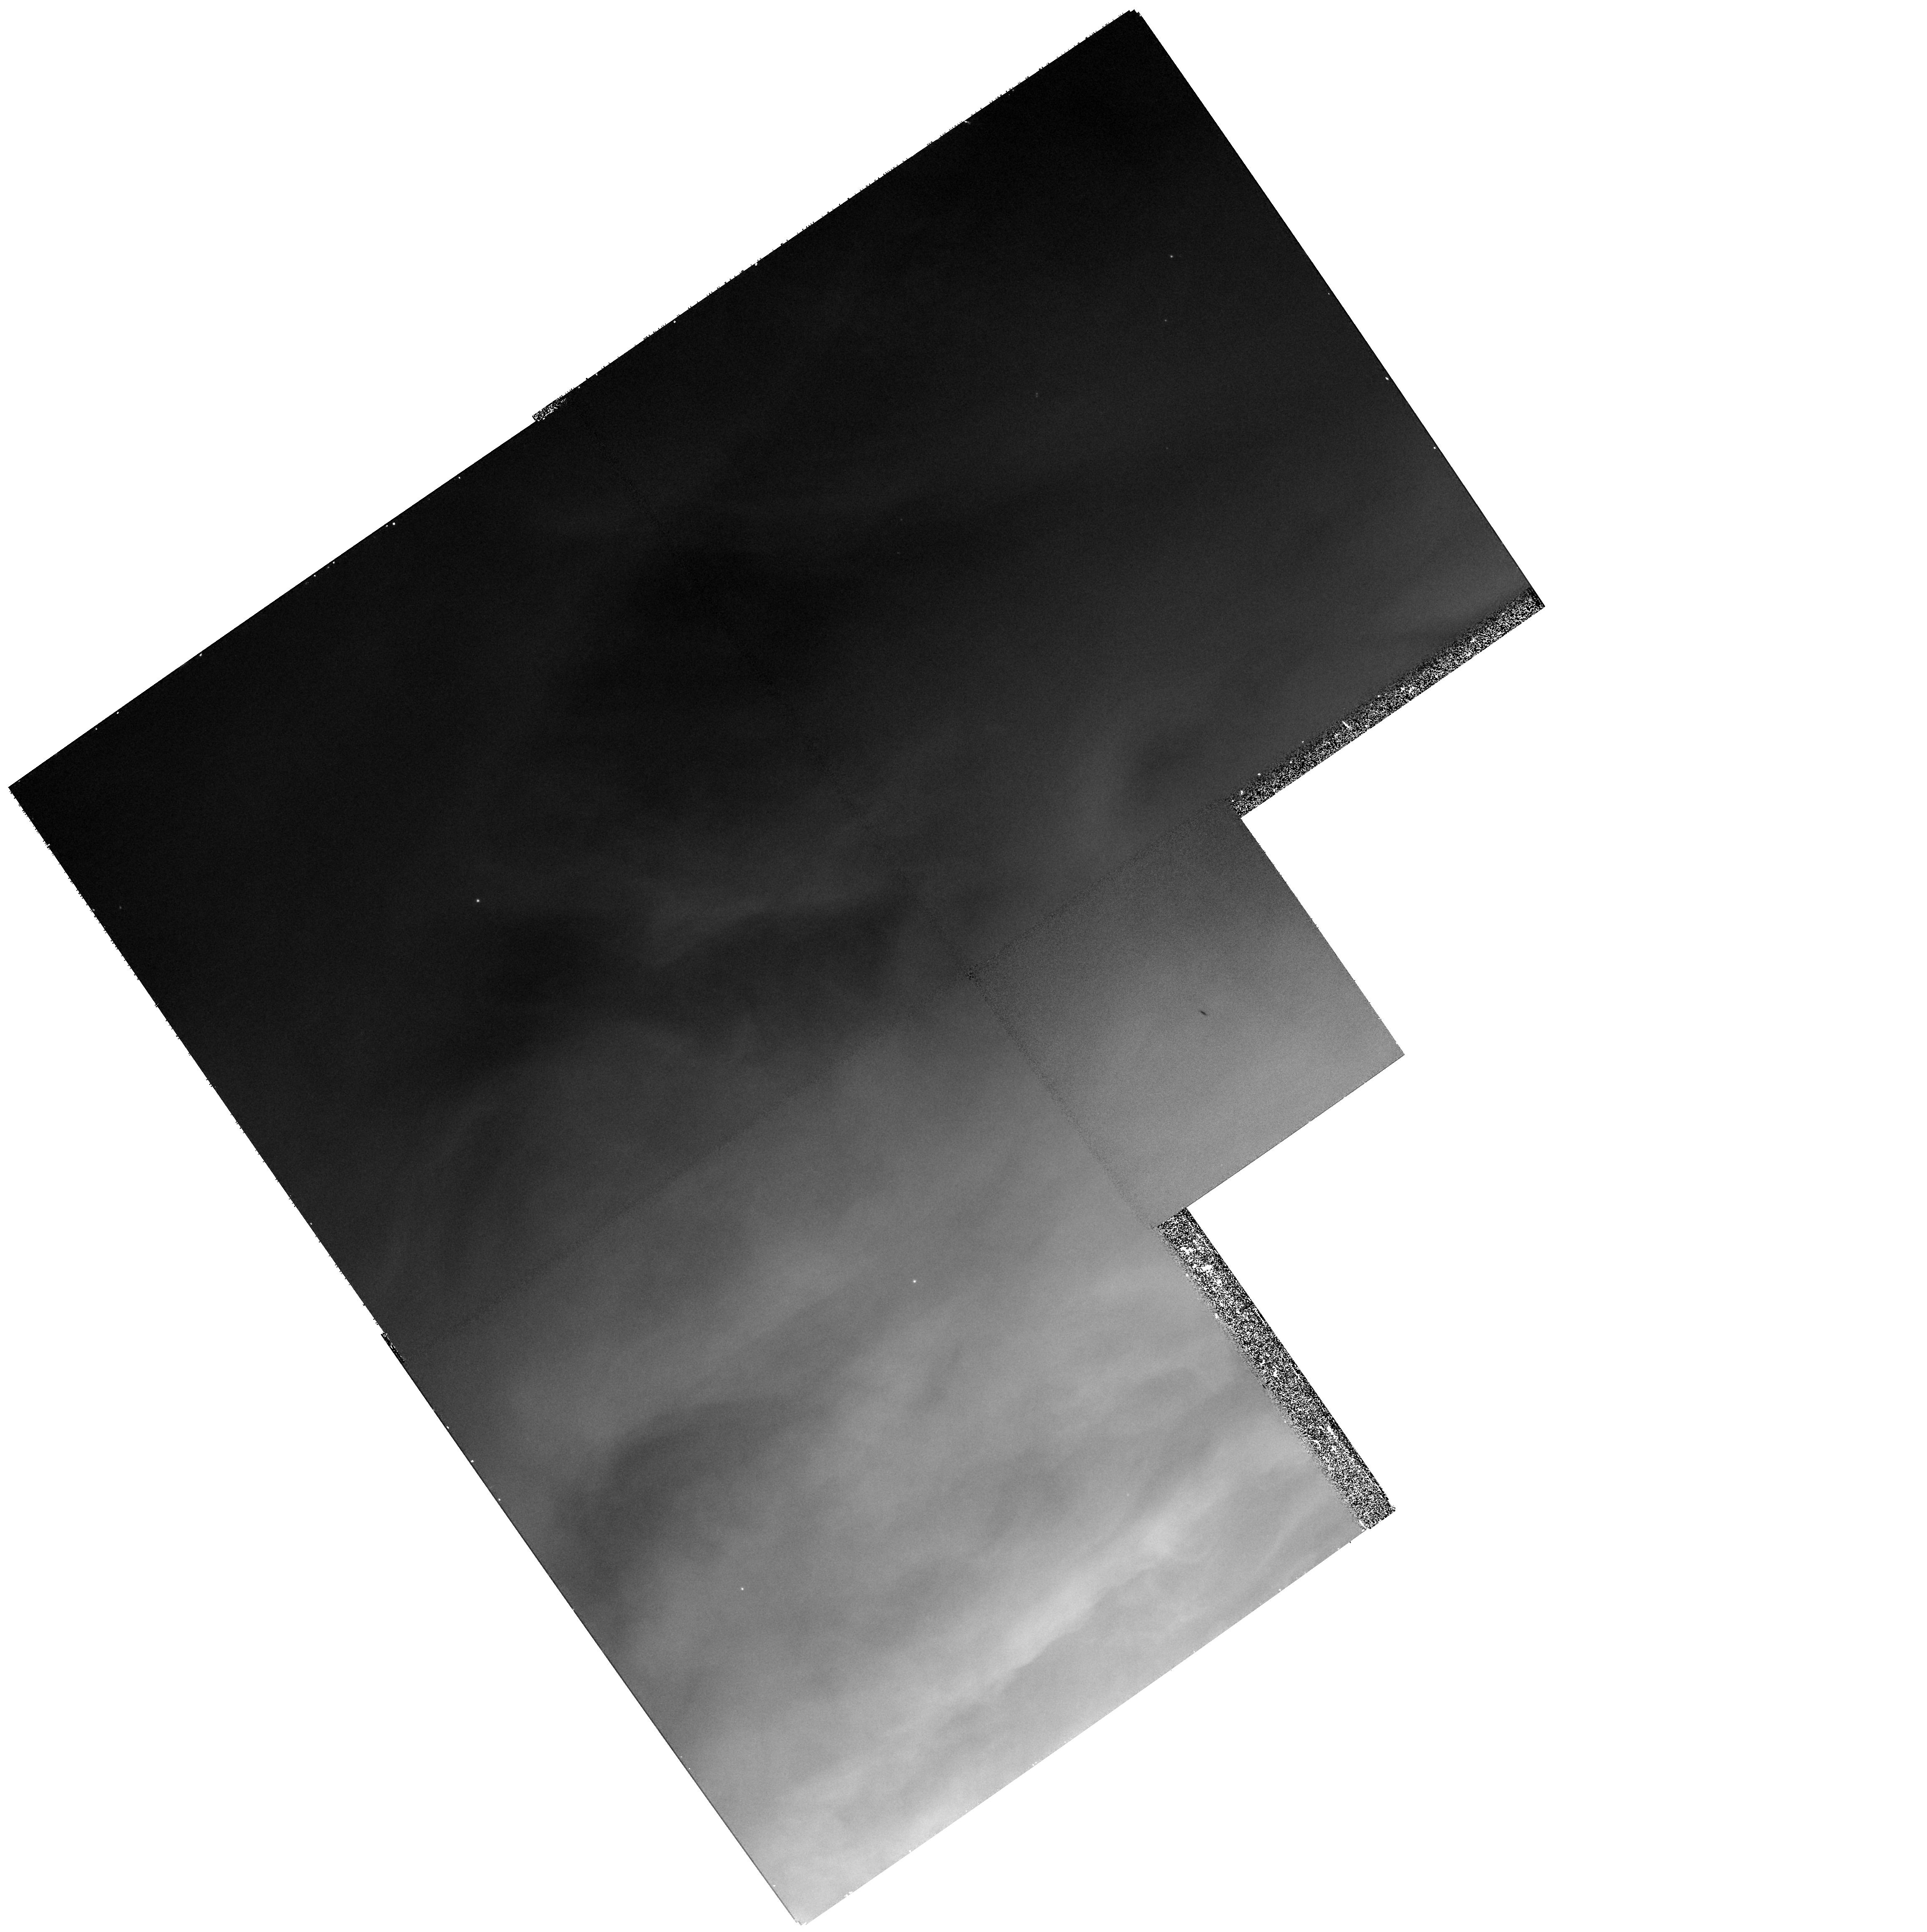
Target: ORION-132-1832. Instrument: WFPC2/PC. Filter: F502N. Exposure: 27 min. Observation ID: hst_9125_04_wfpc2_pc_f502n_u6eb04

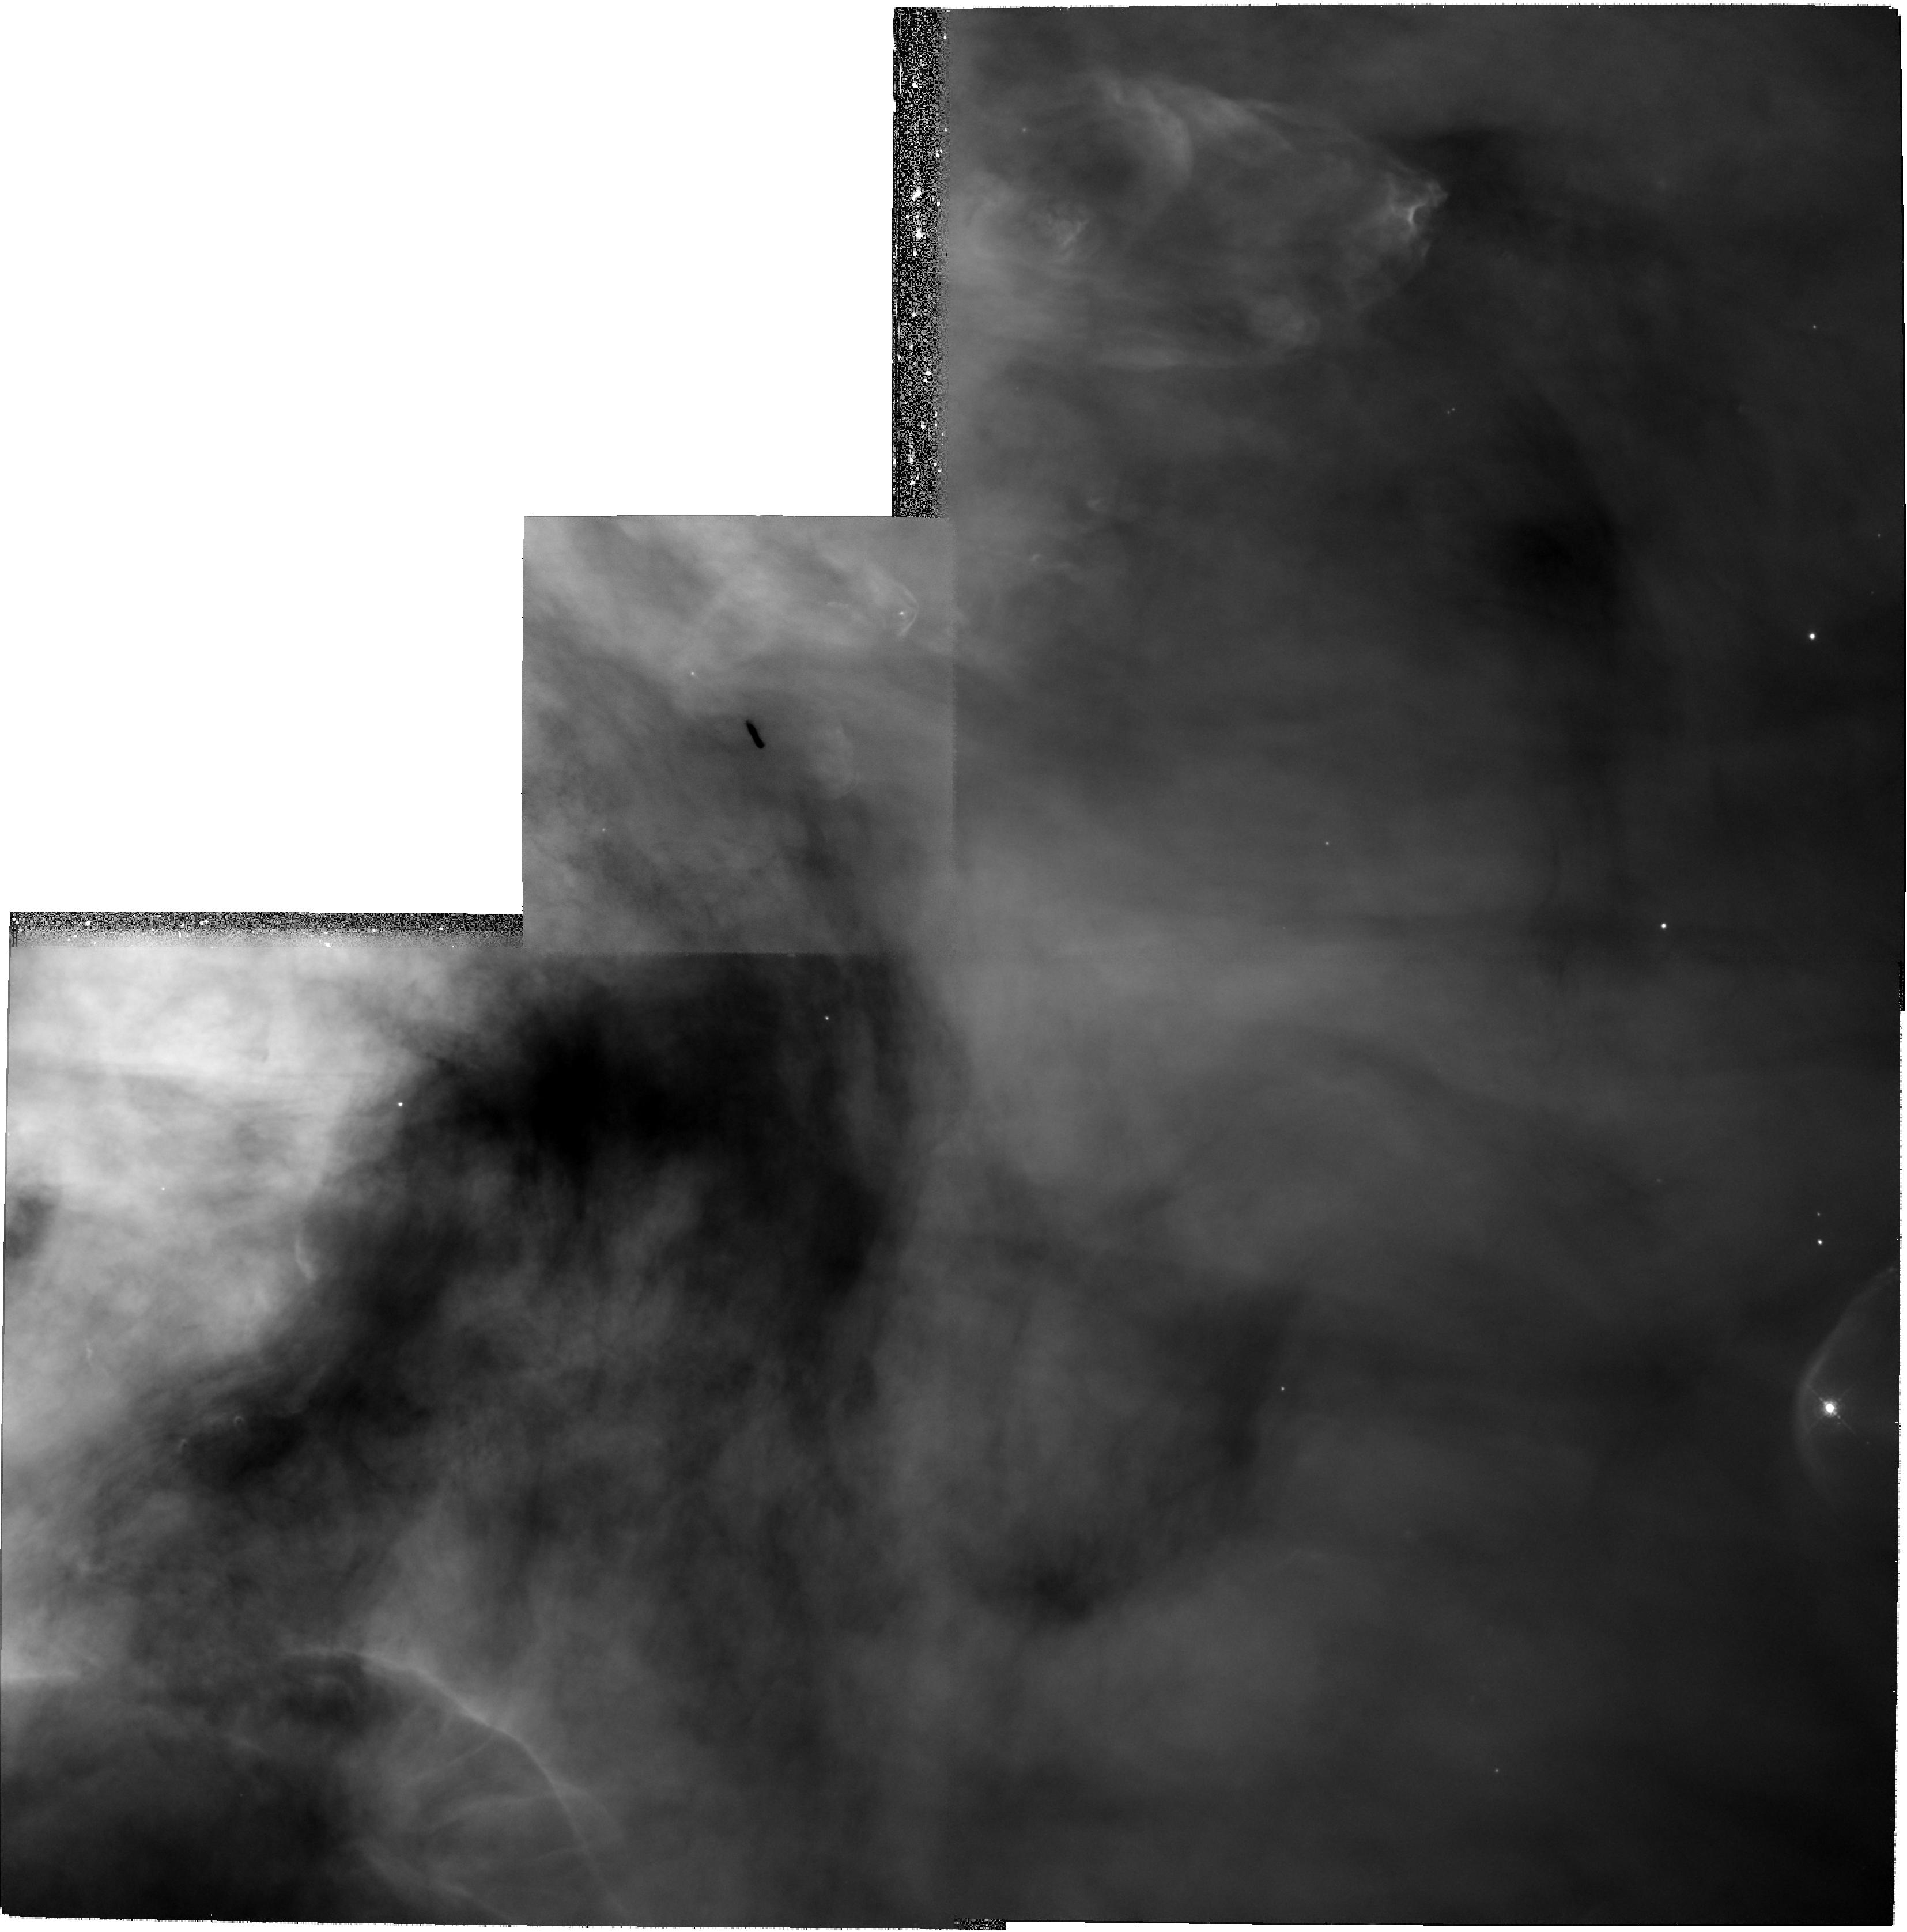
Target: ORION-114-426. Instrument: WFPC2/PC. Filter: F487N. Exposure: 1.1 h. Observation ID: hst_9125_02_wfpc2_pc_f487n_u6eb02

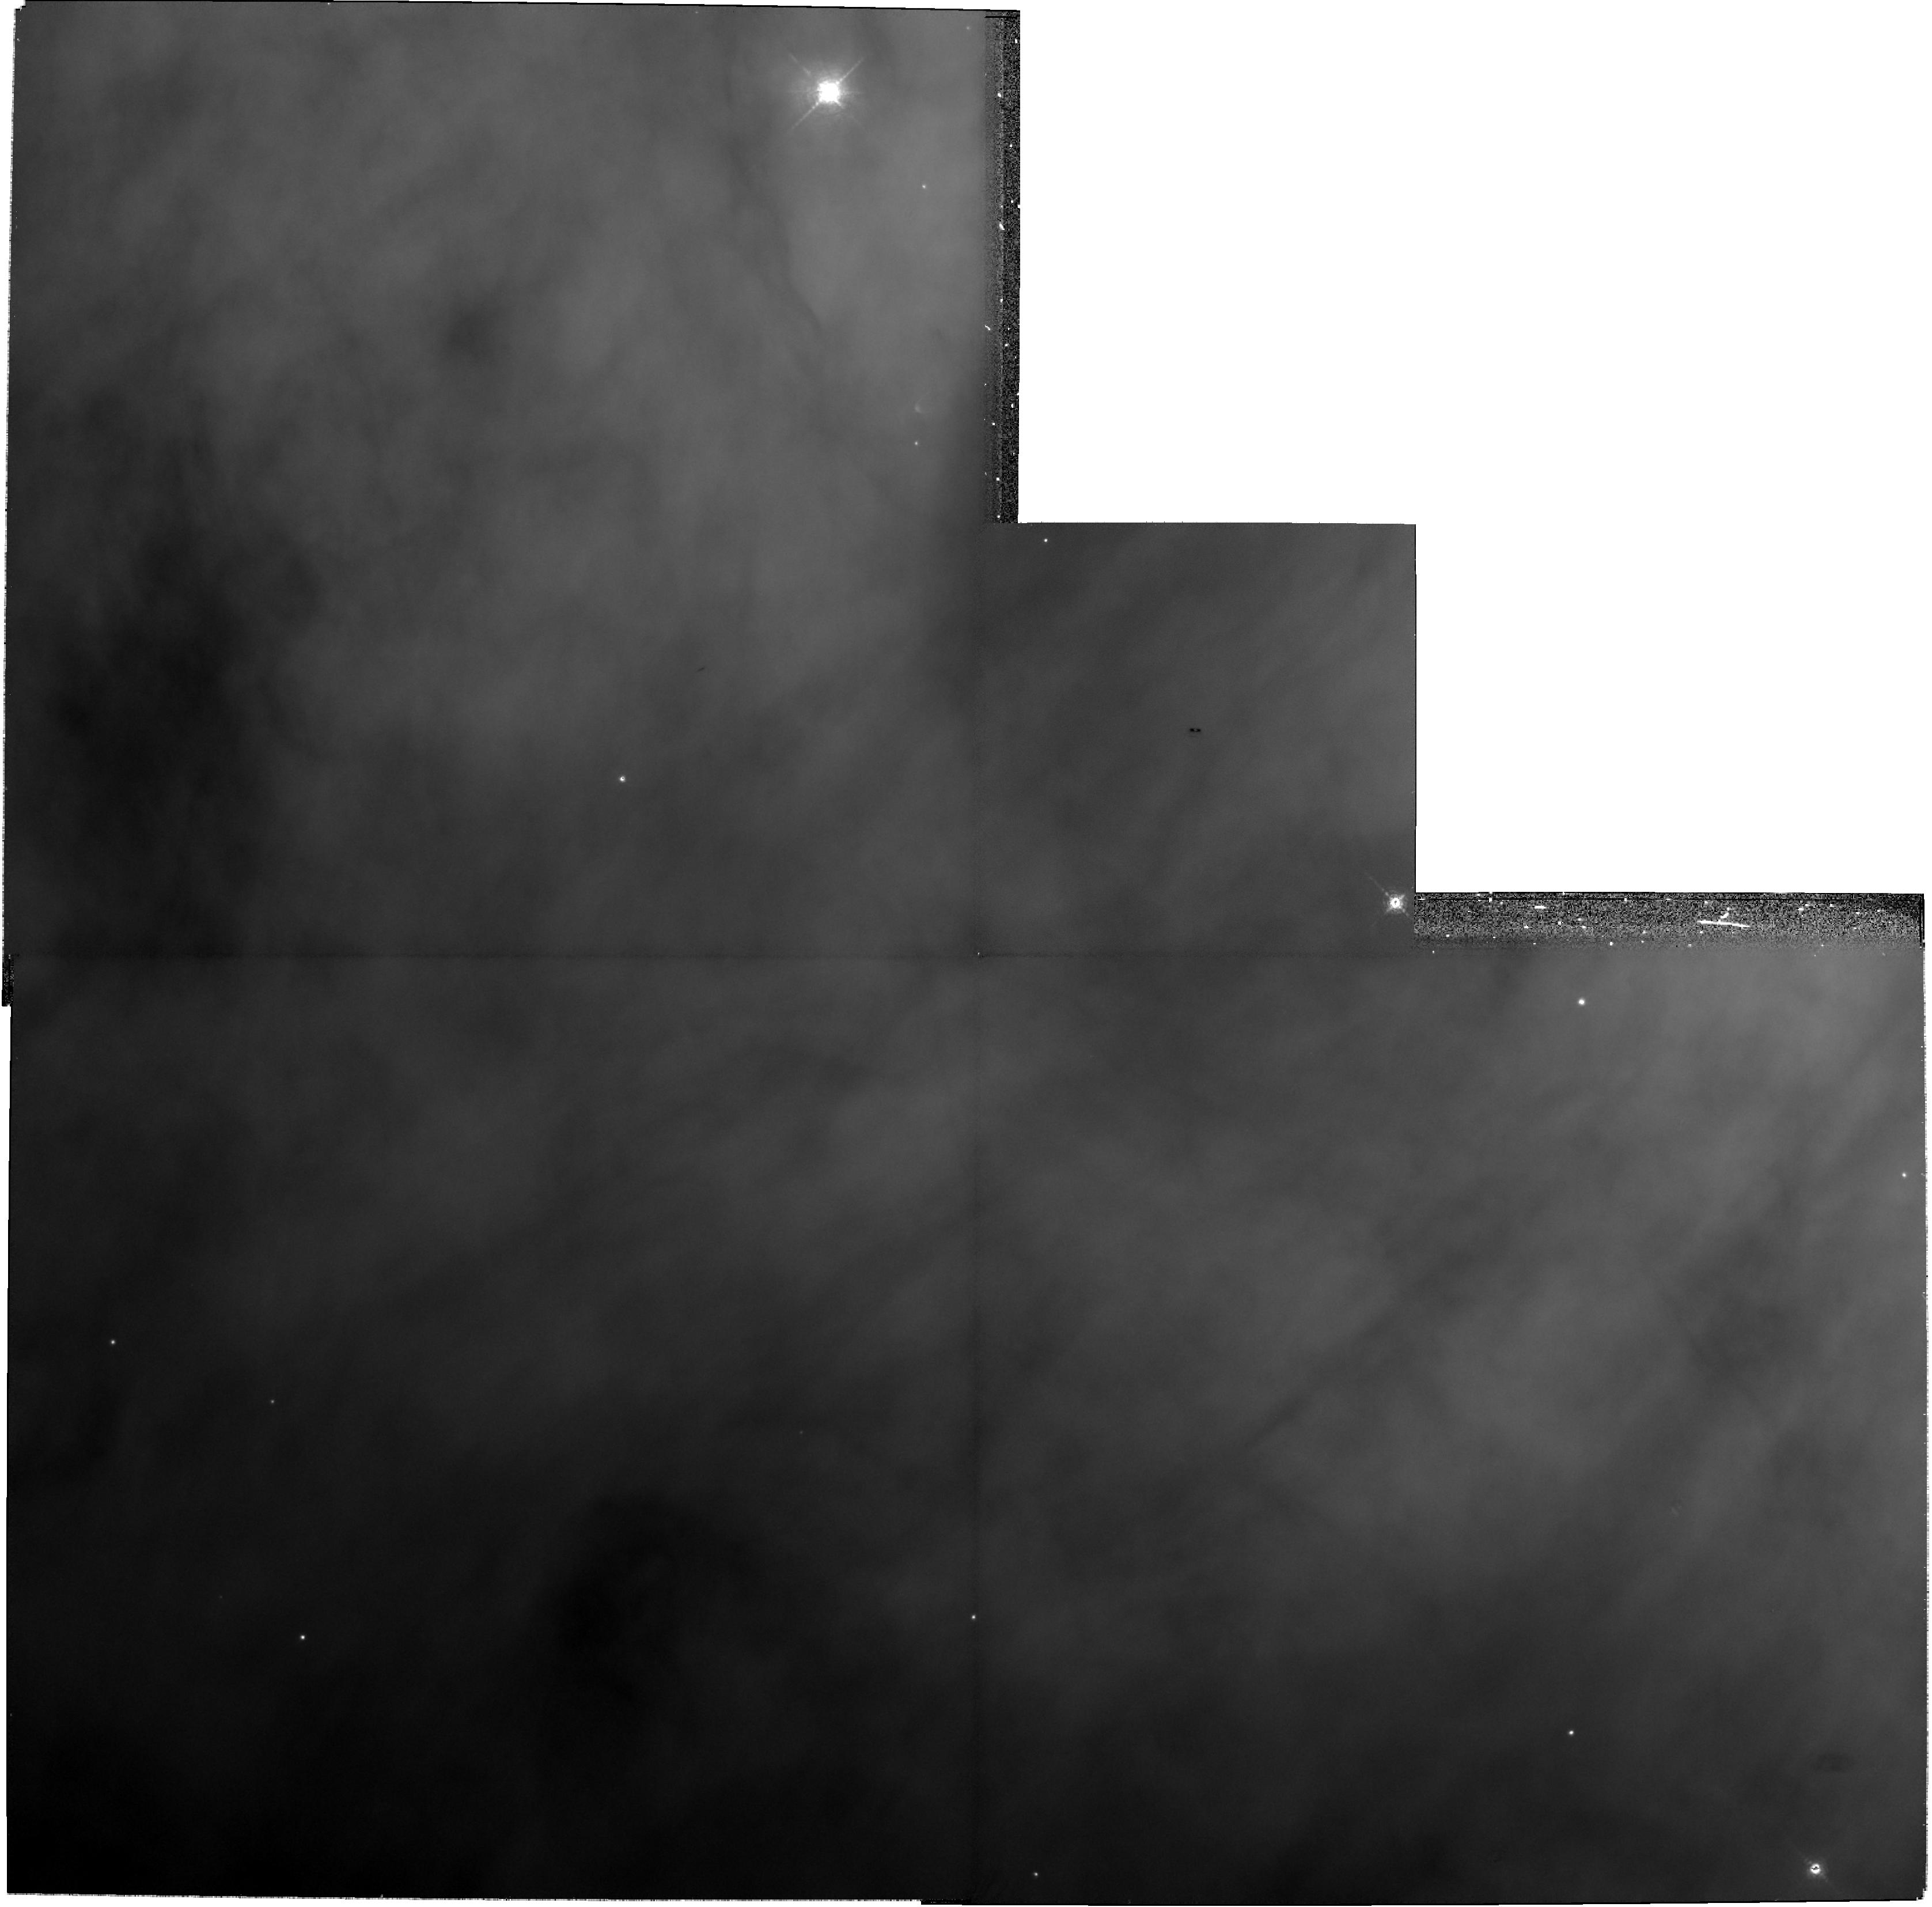
Target: ORION-294-606. Instrument: WFPC2/PC. Filter: F656N. Exposure: 27 min. Observation ID: hst_9125_05_wfpc2_pc_f656n_u6eb05

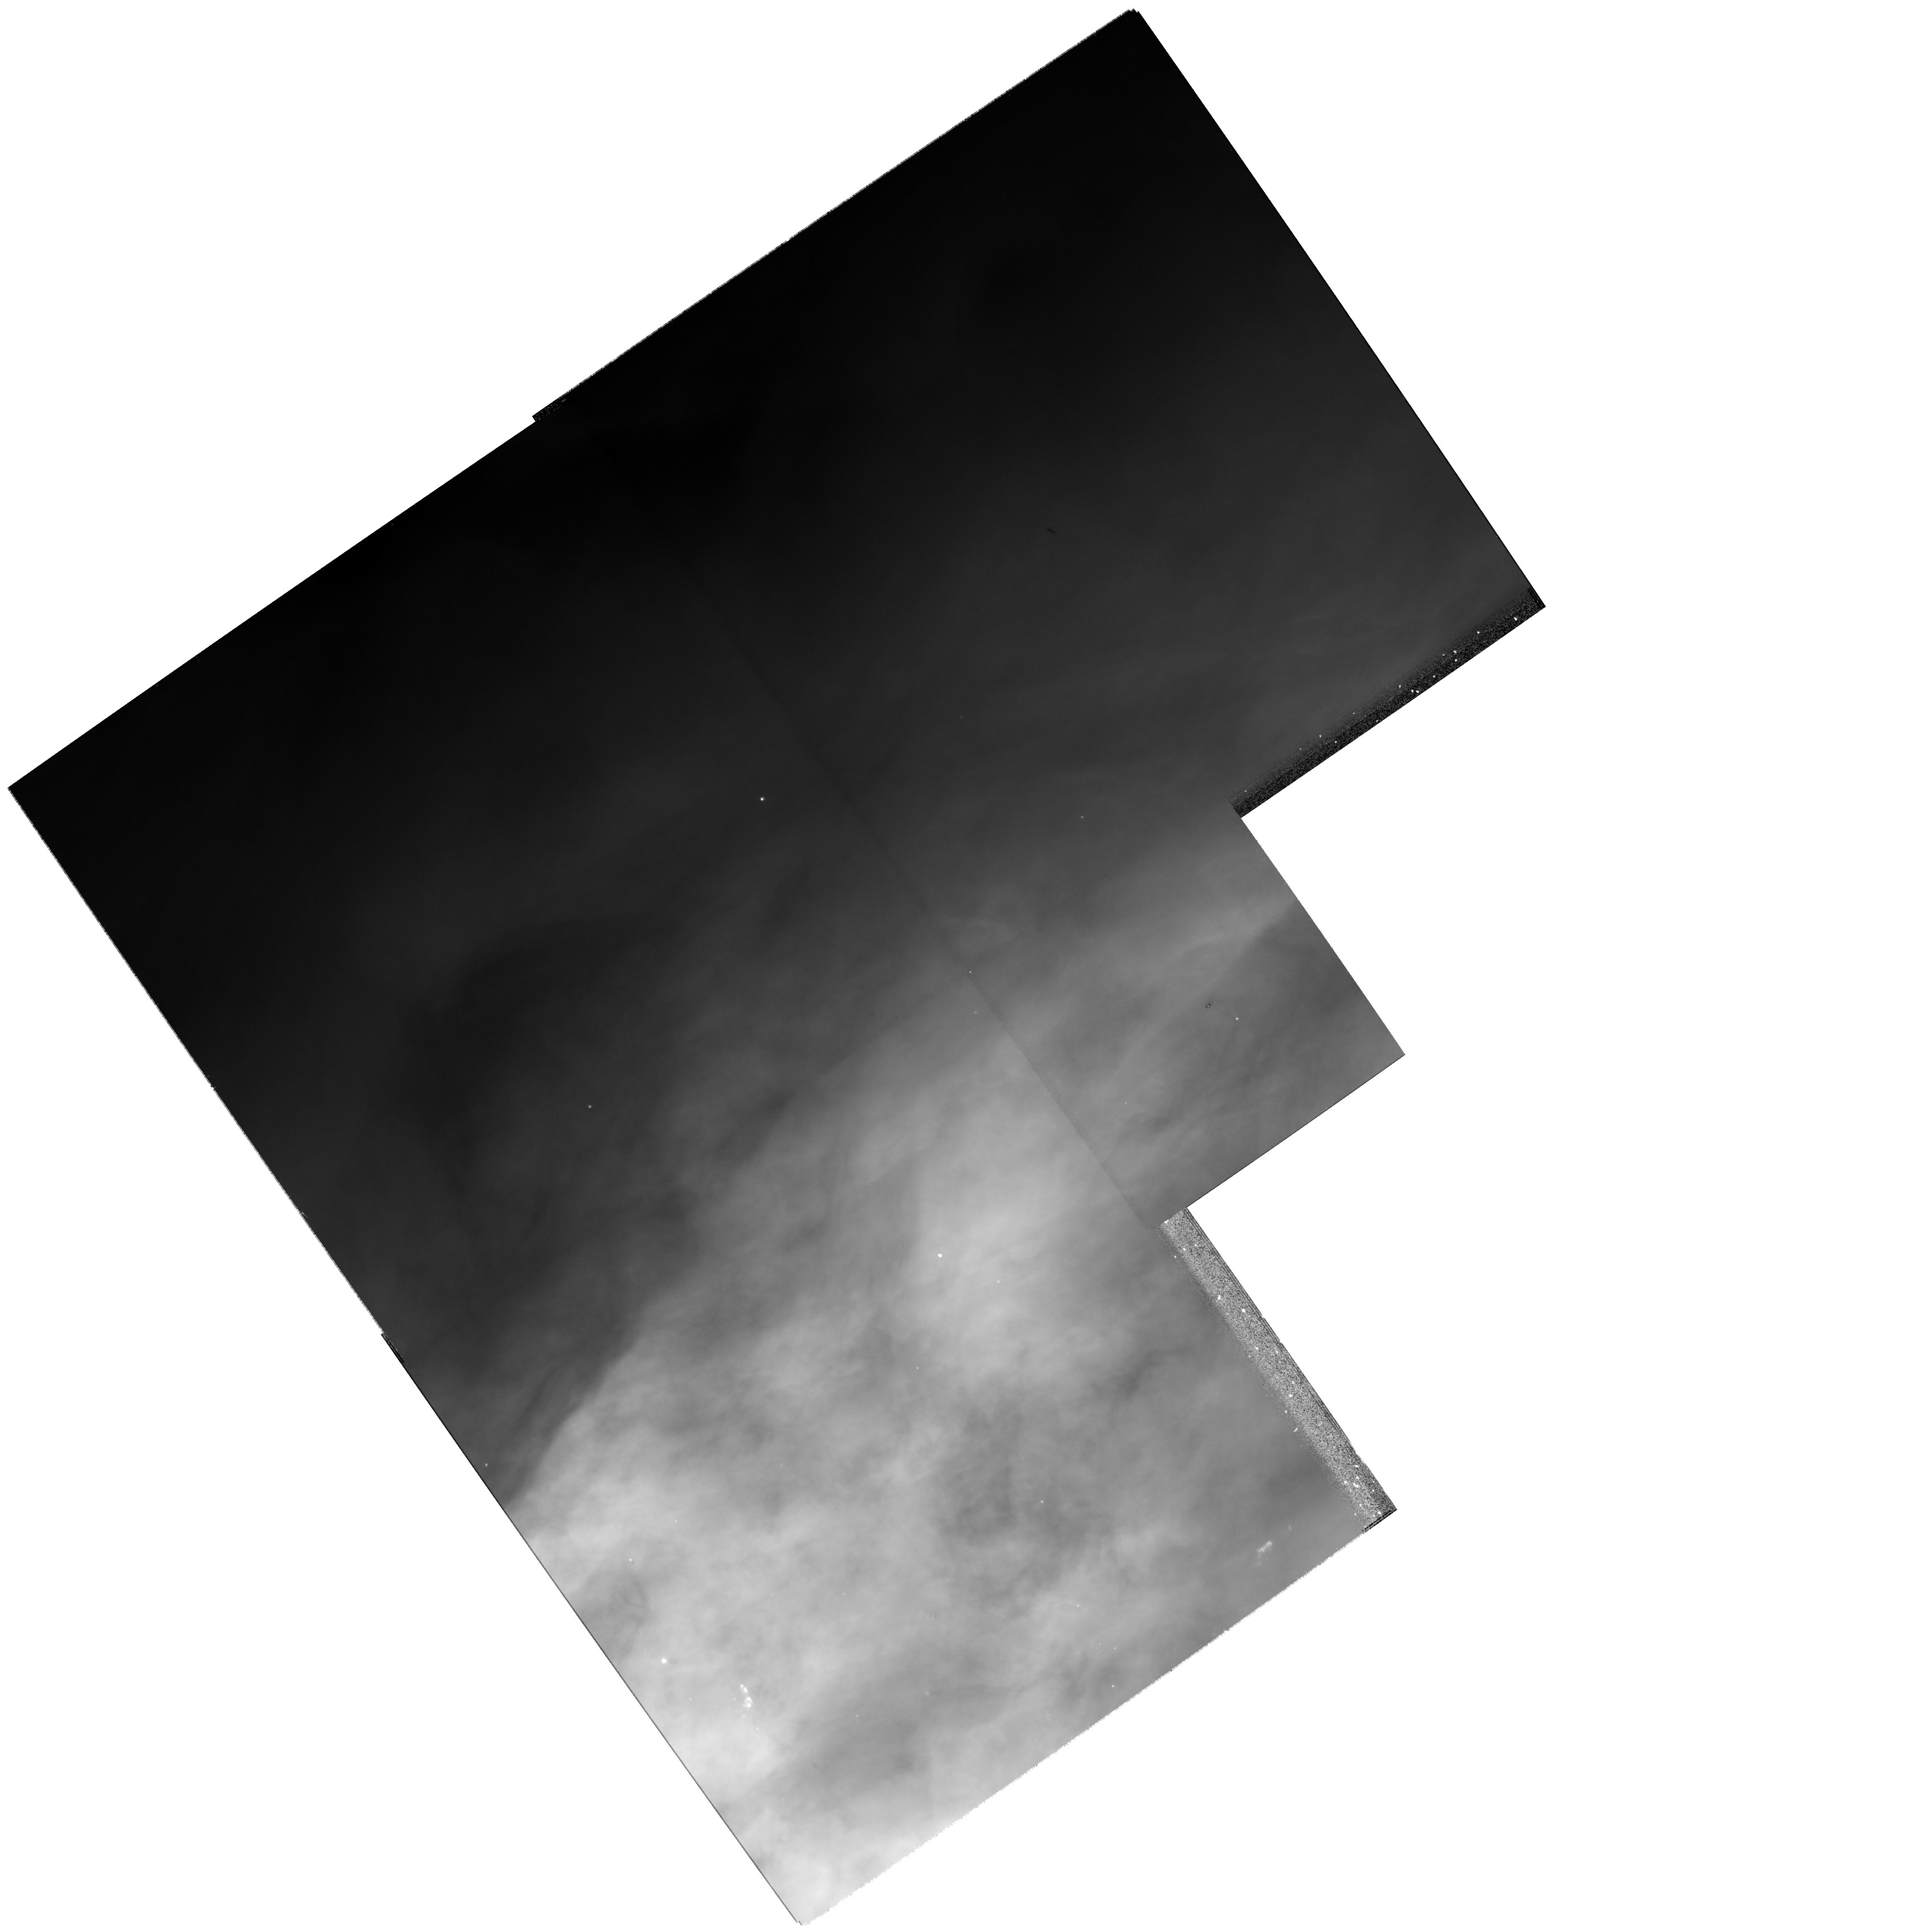
Target: ORION-121-1925. Instrument: WFPC2/PC. Filter: F656N. Exposure: 27 min. Observation ID: hst_9125_06_wfpc2_pc_f656n_u6eb06

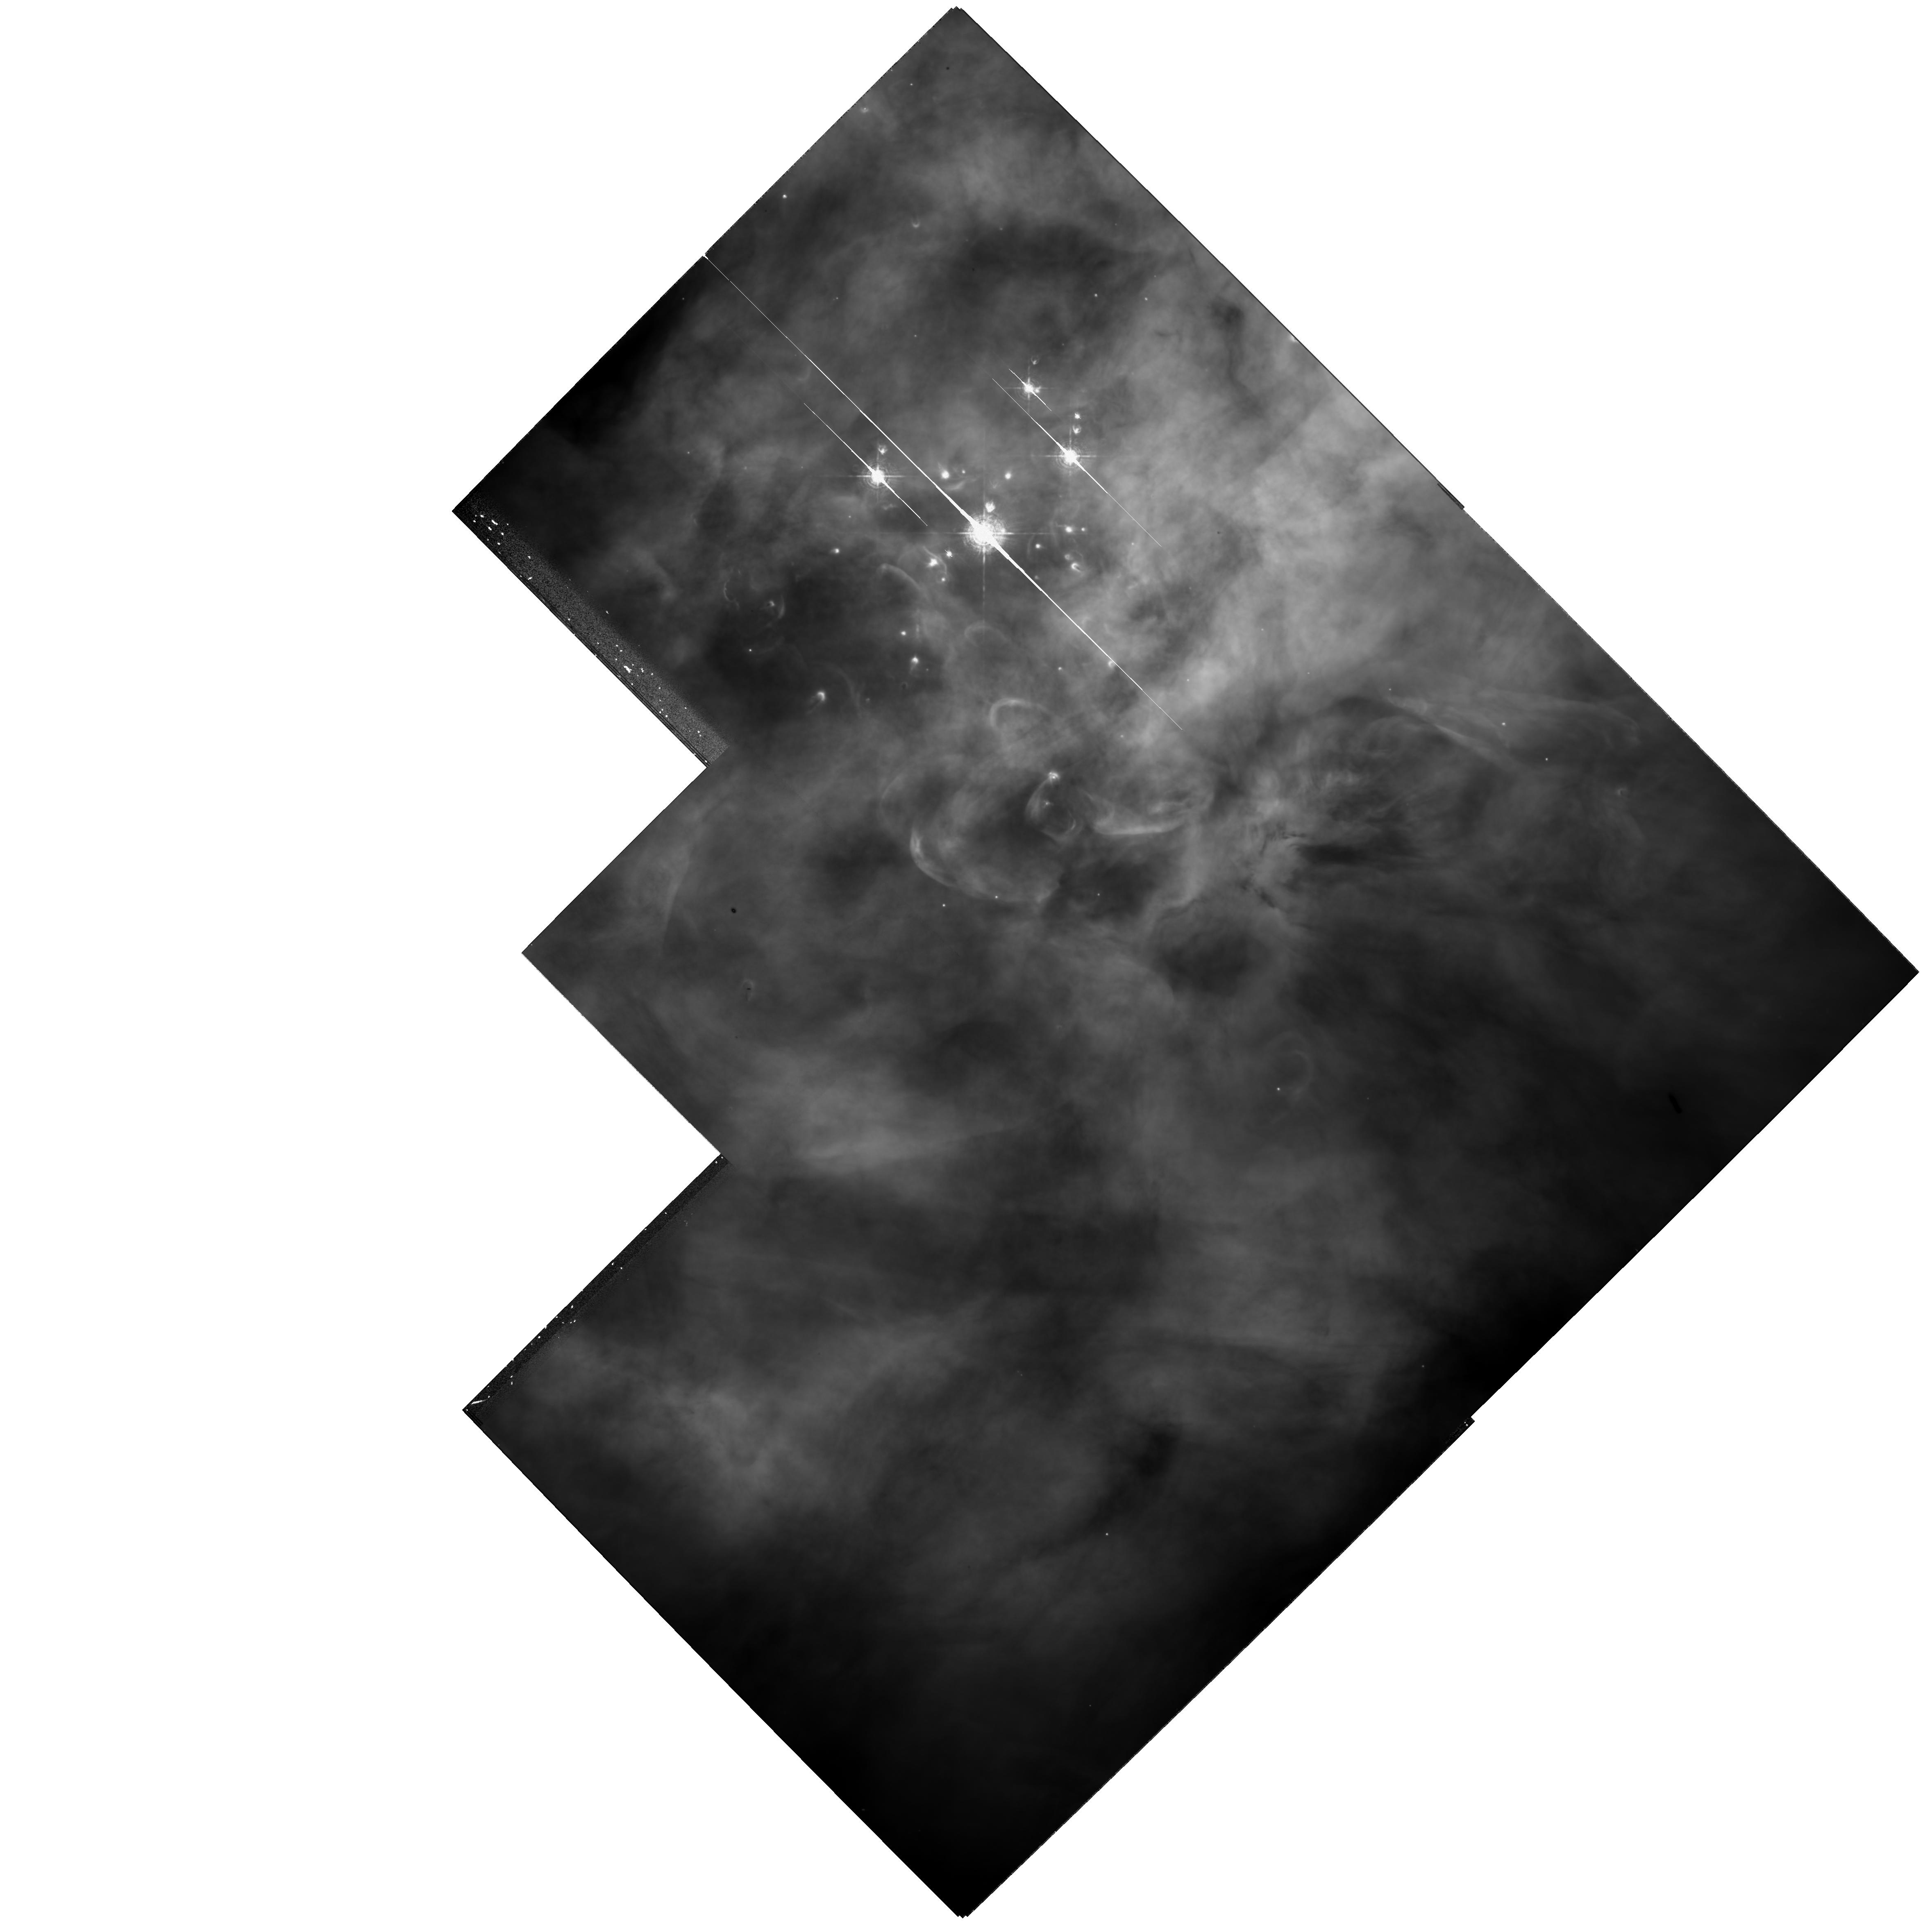
Target: ORION-183-405. Instrument: WFPC2/PC. Filter: F502N. Exposure: 27 min. Observation ID: hst_9125_01_wfpc2_pc_f502n_u6eb01

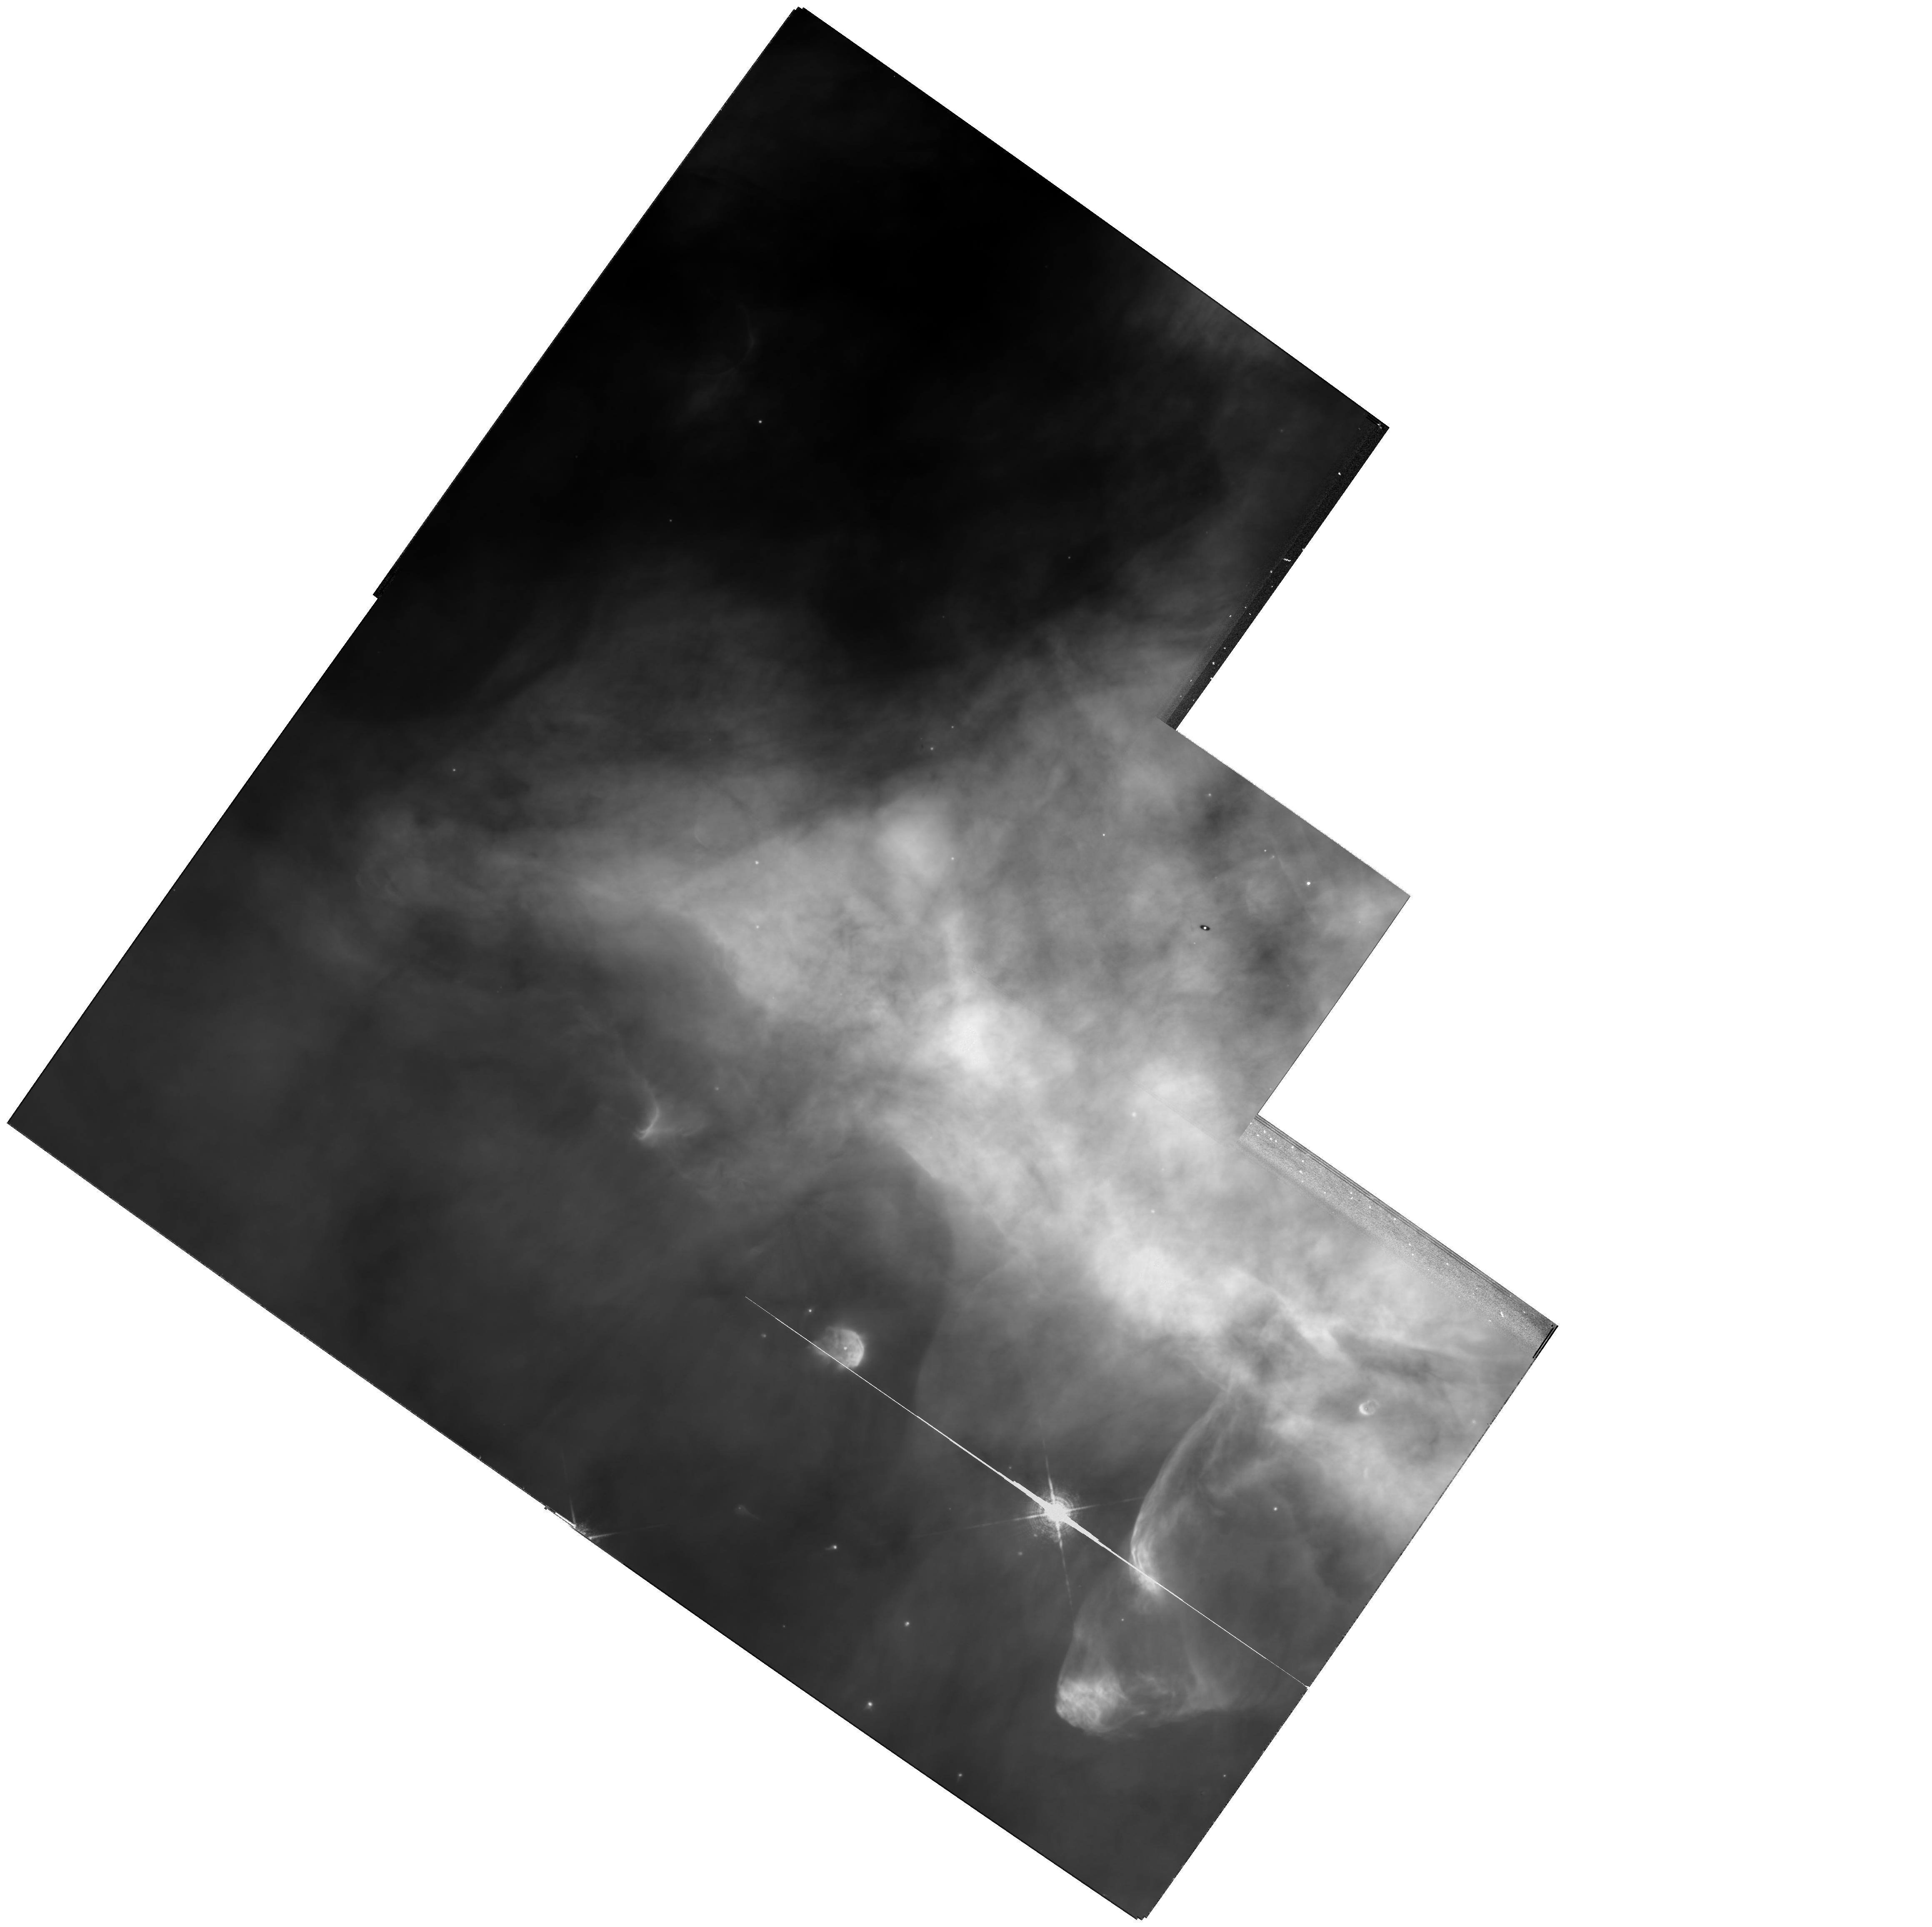
Target: ORION-218-354. Instrument: WFPC2/PC. Filter: F656N. Exposure: 27 min. Observation ID: hst_9125_03_wfpc2_pc_f656n_u6eb03

Are there Large Dust Grains in Orions Proto-Planetary Disks? (PI: Bally, John)

We propose to acquire dithered PC images of six of the largest circumstellar disks in the Orion nebula to study the unique properties of dust within these systems. Previous observations of these disks indicate the dust has begun to coagulate to sizes much larger than ISM particles in the first steps toward planetary formation - - even as the disks are rapidly photoevaporated by luminous O and B stars in the nearby Trapezium cluster. By extending the wavelength range and improving the the spatial resolution of existing observations, we will be able to make definitive tests for the existence of large grains within Orion's proplyds, and explore the dynamics of these grains as the disks are being photoevaporated away. Our observations will provide insight into key scientific questions of fundamental importance: Under what conditions can planets form? Must planets form rapidly? How can we detect the earliest stages of planetary formation?